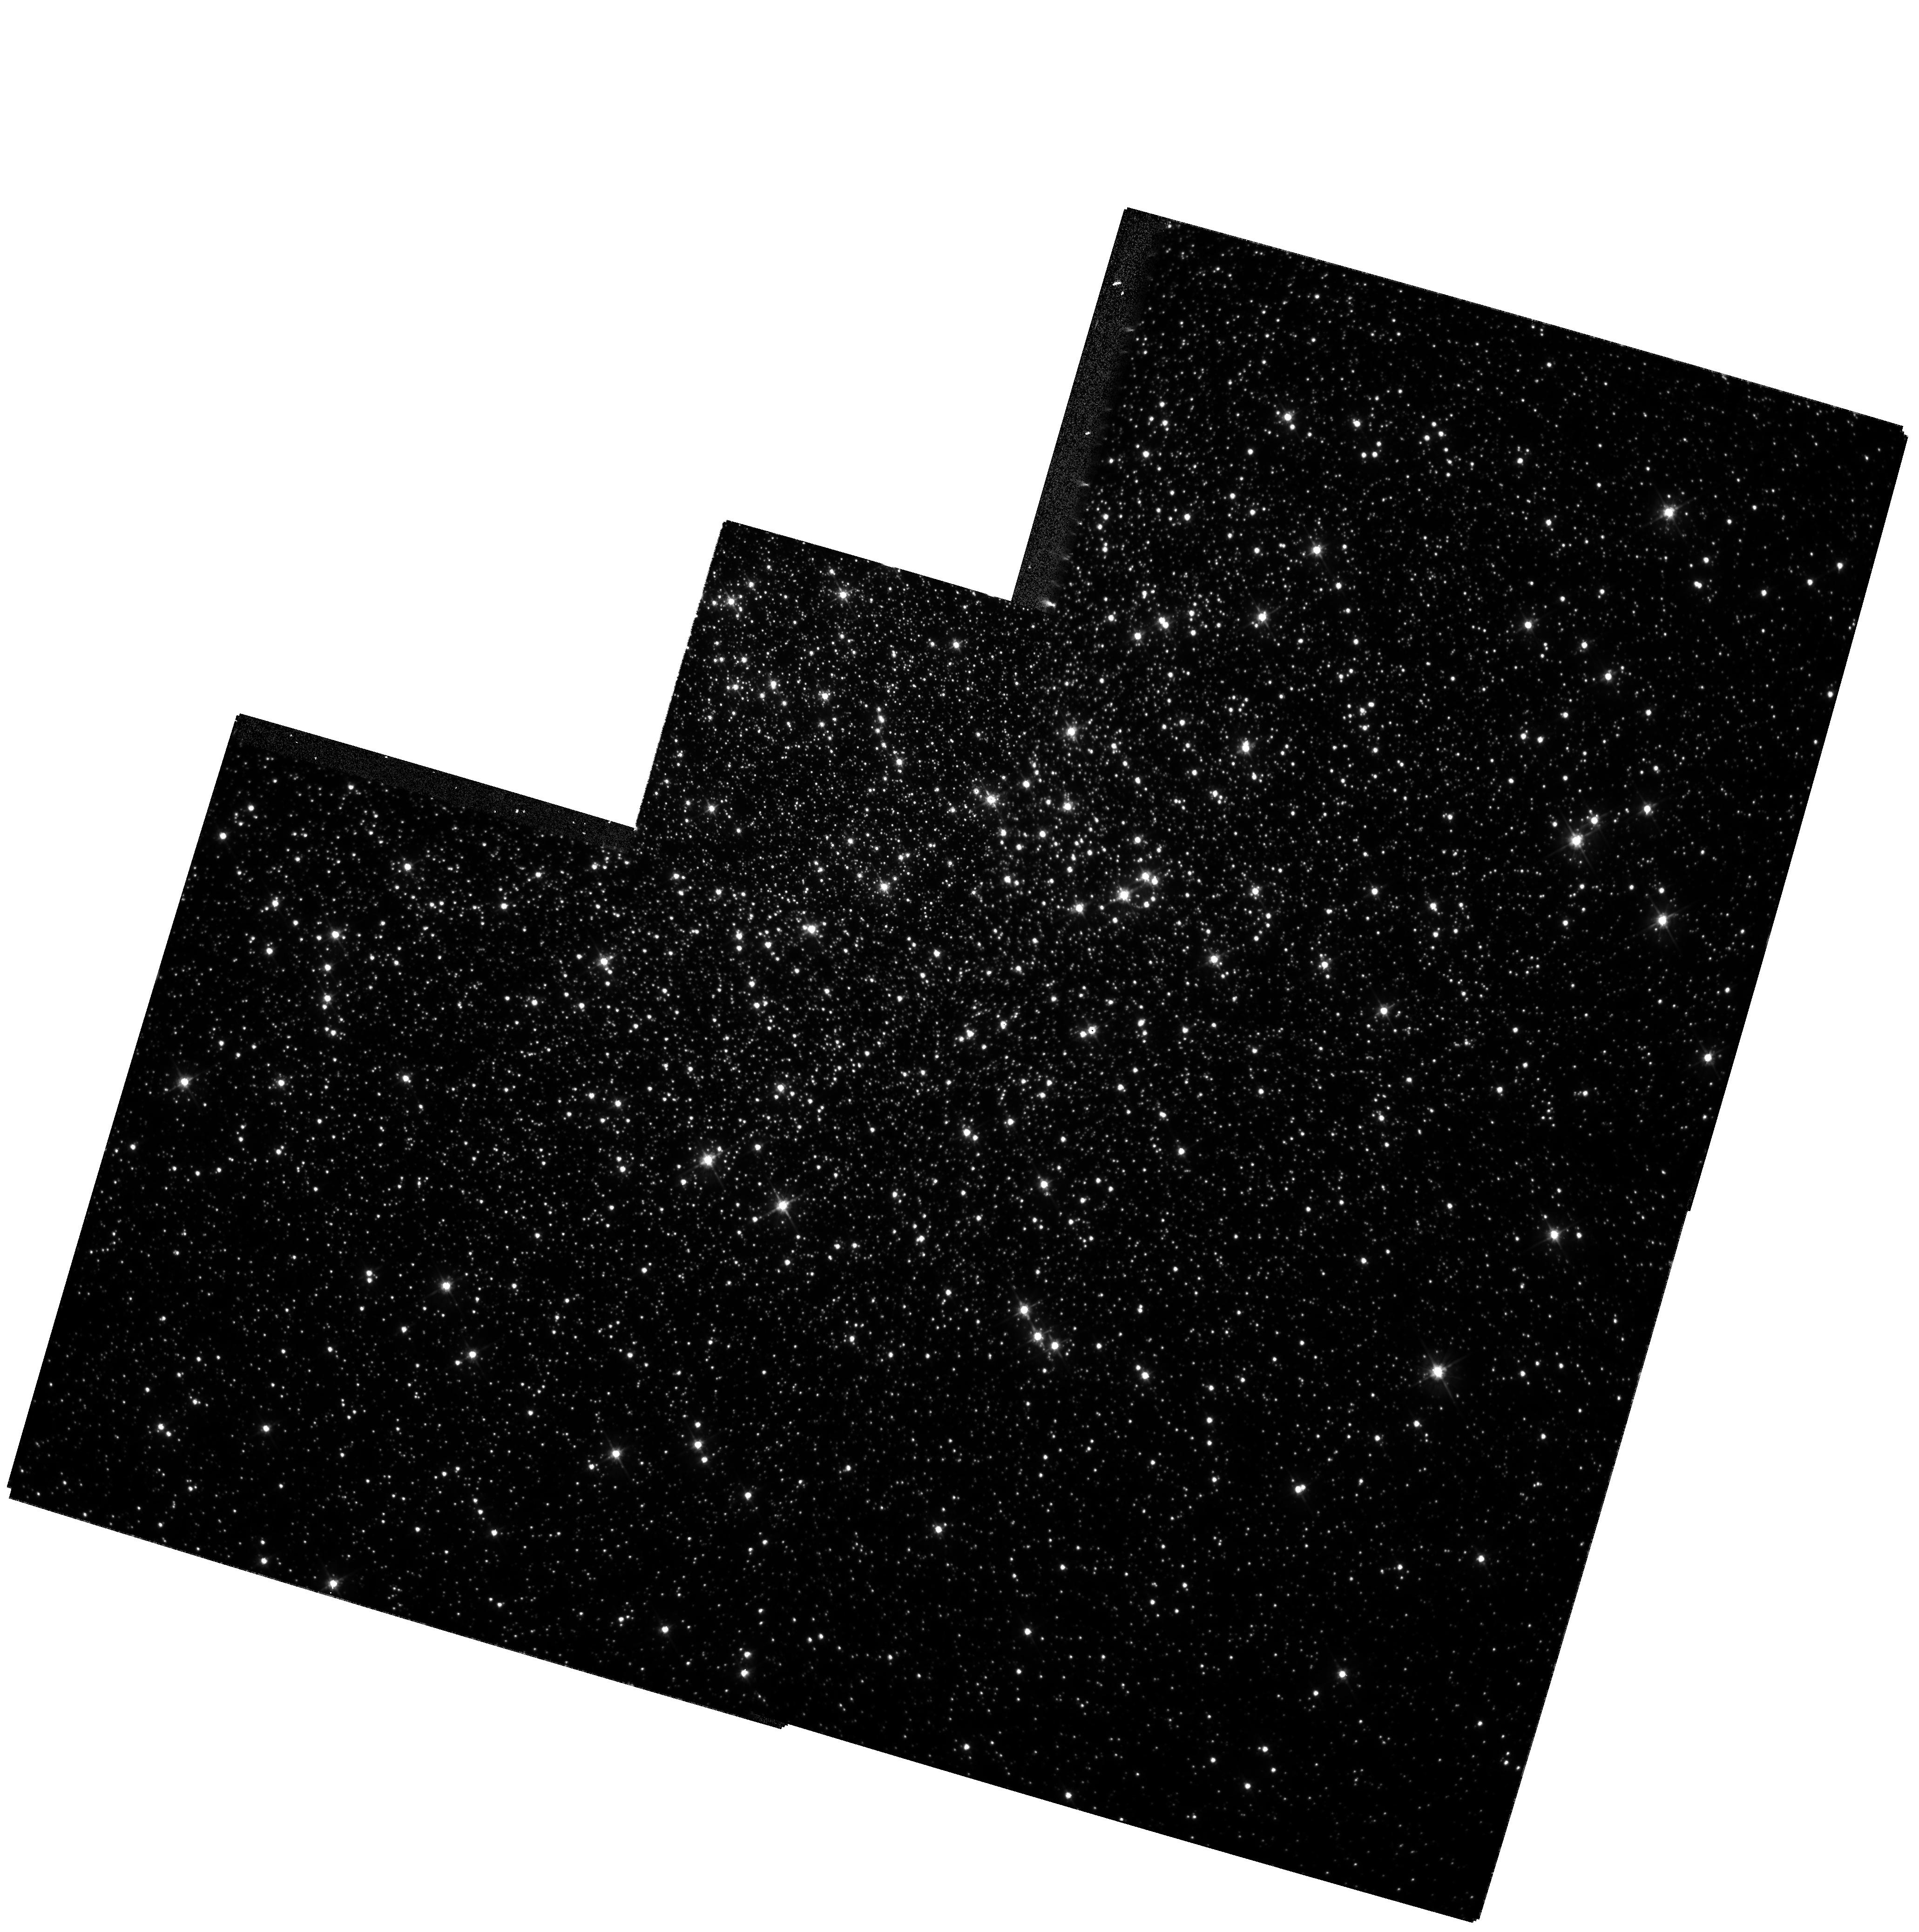
Target: NGC6205. Instrument: WFPC2/PC. Filter: F555W. Exposure: 34 min. Observation ID: hst_8278_01_wfpc2_pc_f555w_u5bt01

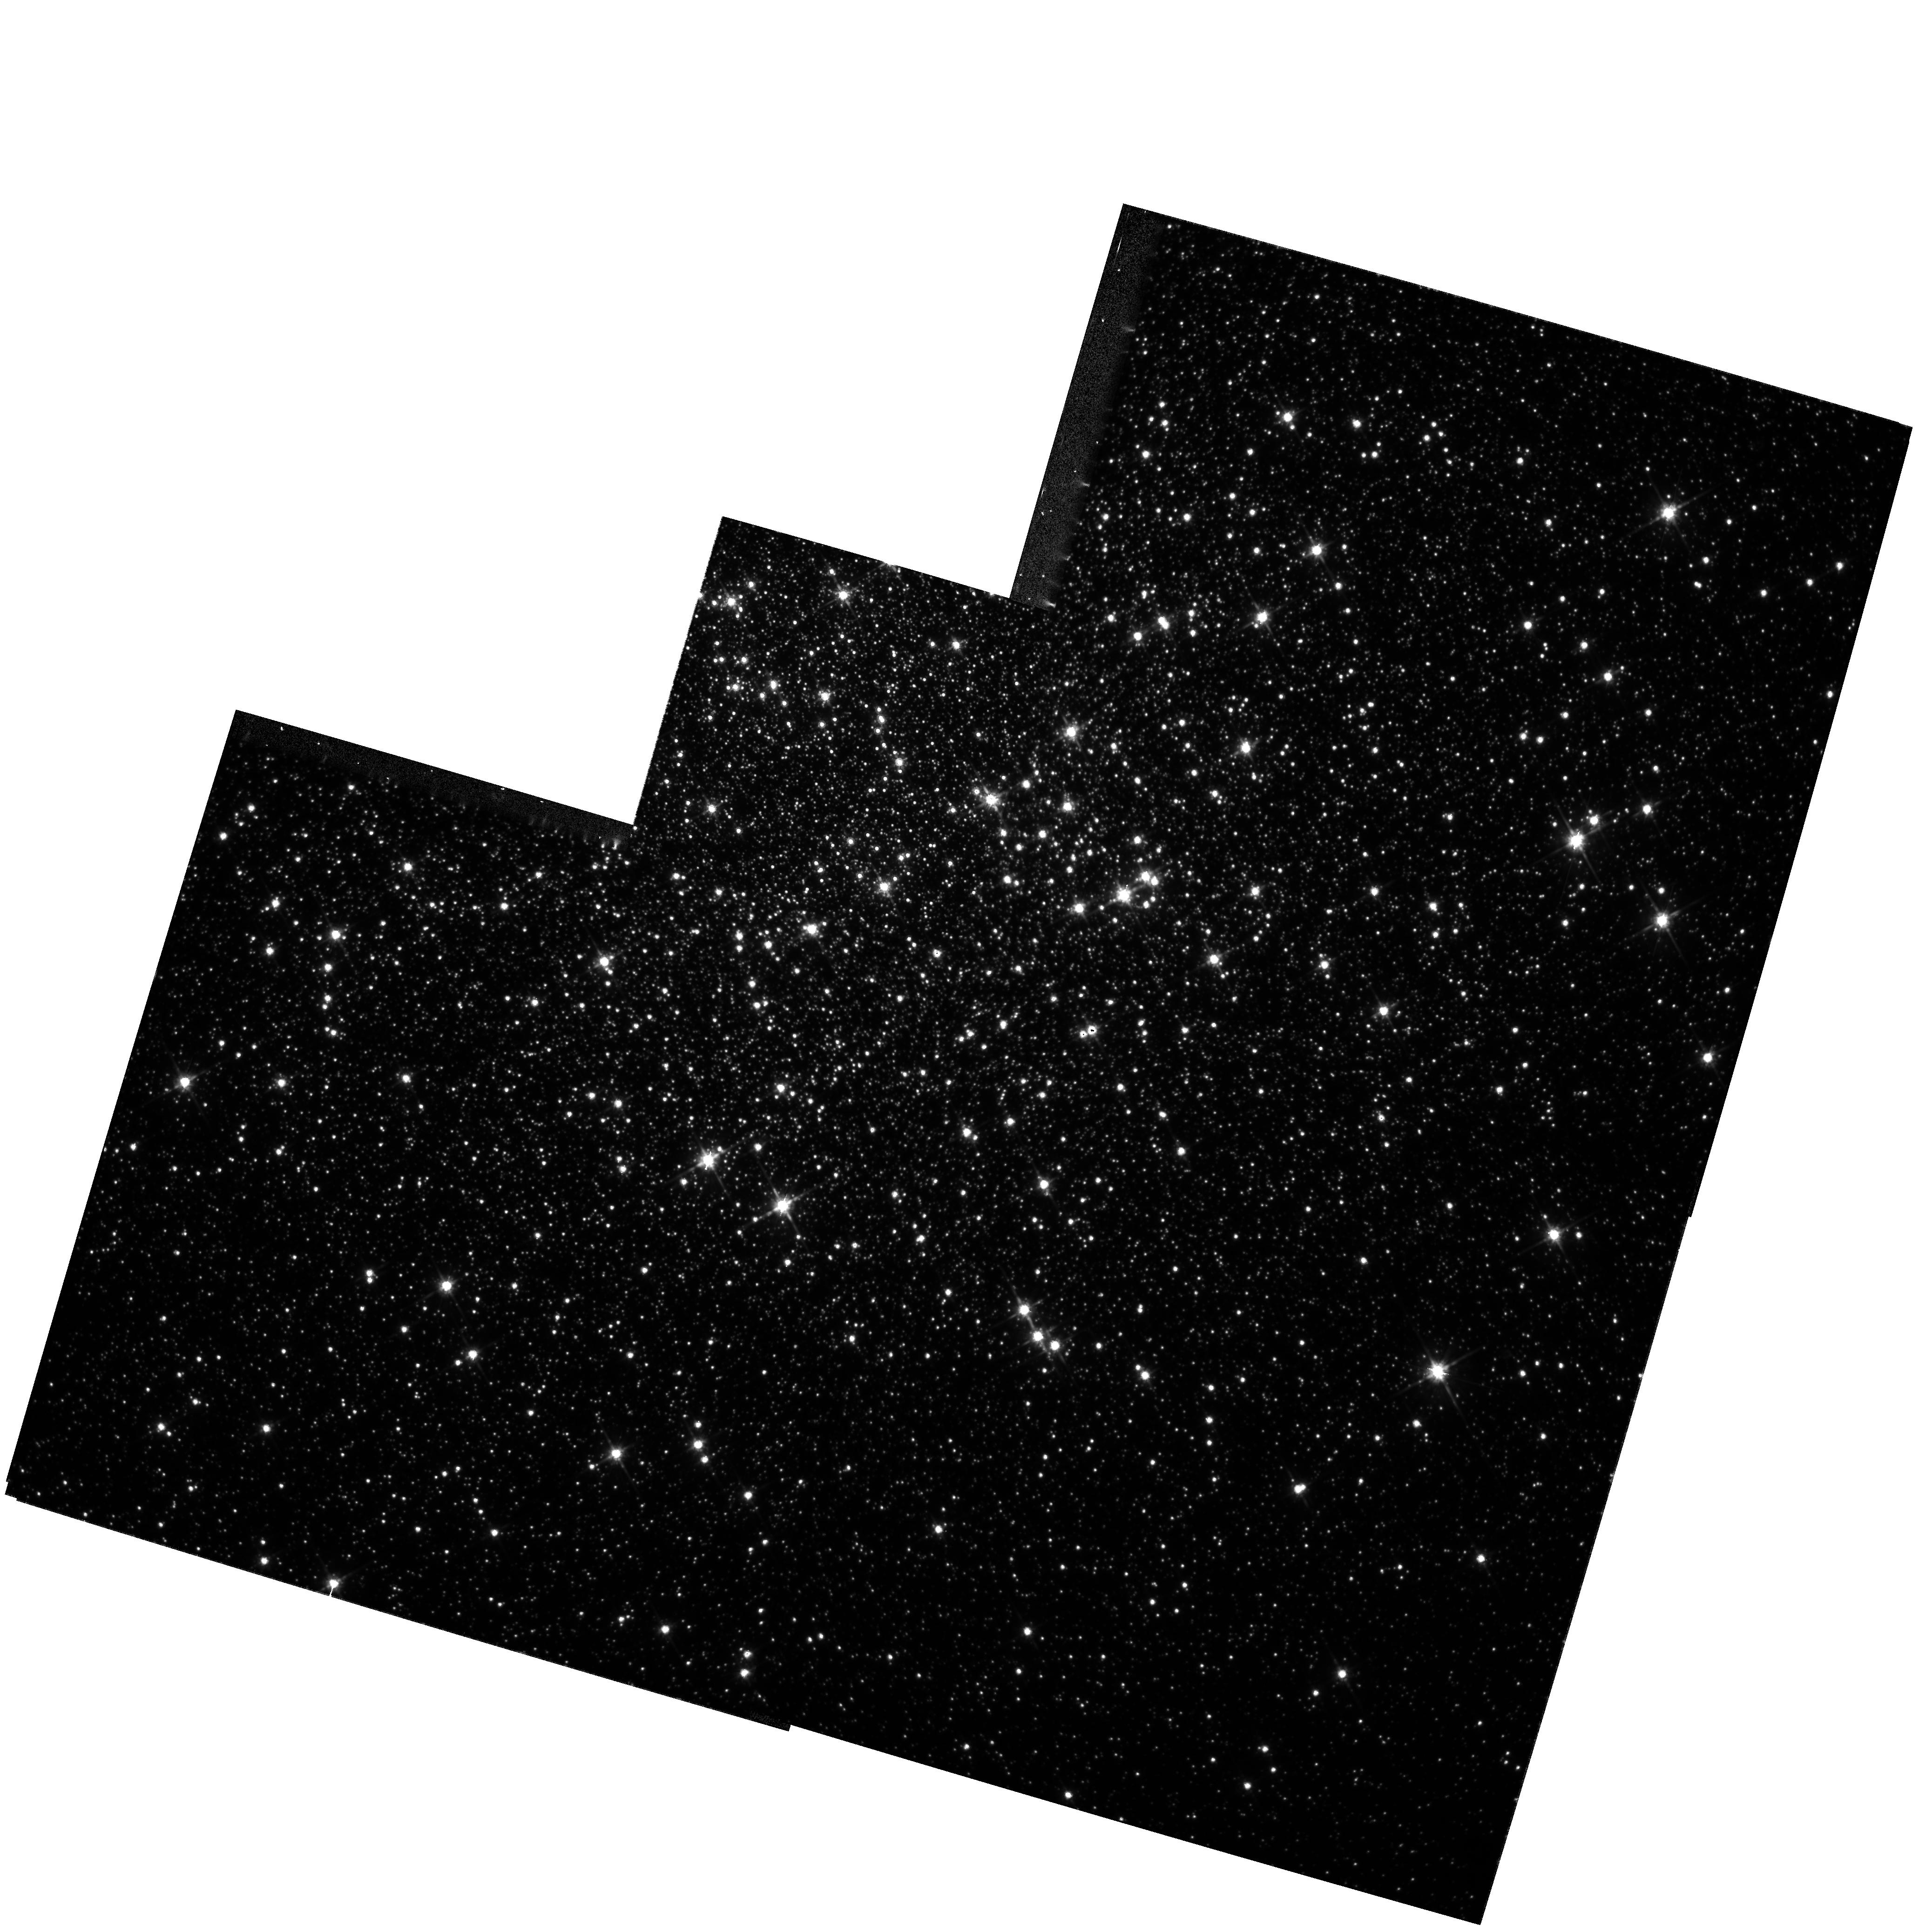
Target: NGC6205. Instrument: WFPC2/PC. Filter: F814W. Exposure: 1 h. Observation ID: hst_8278_01_wfpc2_pc_f814w_u5bt01

High Precision Photometry of the Core of M13 (PI: Bailyn, Charles David)

We propose to obtain highly precise main sequence photometry in V and I in the core of the globular cluster M13. The data will be used to search for a binary sequence, and to obtain highly accurate main sequence ridge lines and a deep luminosity function in the core regions of the cluster. The dynamics and horizontal branch morphology of M13 are anomalous, and it seems likely than an understanding of the core binary population will be required to resolve the problems they raise.